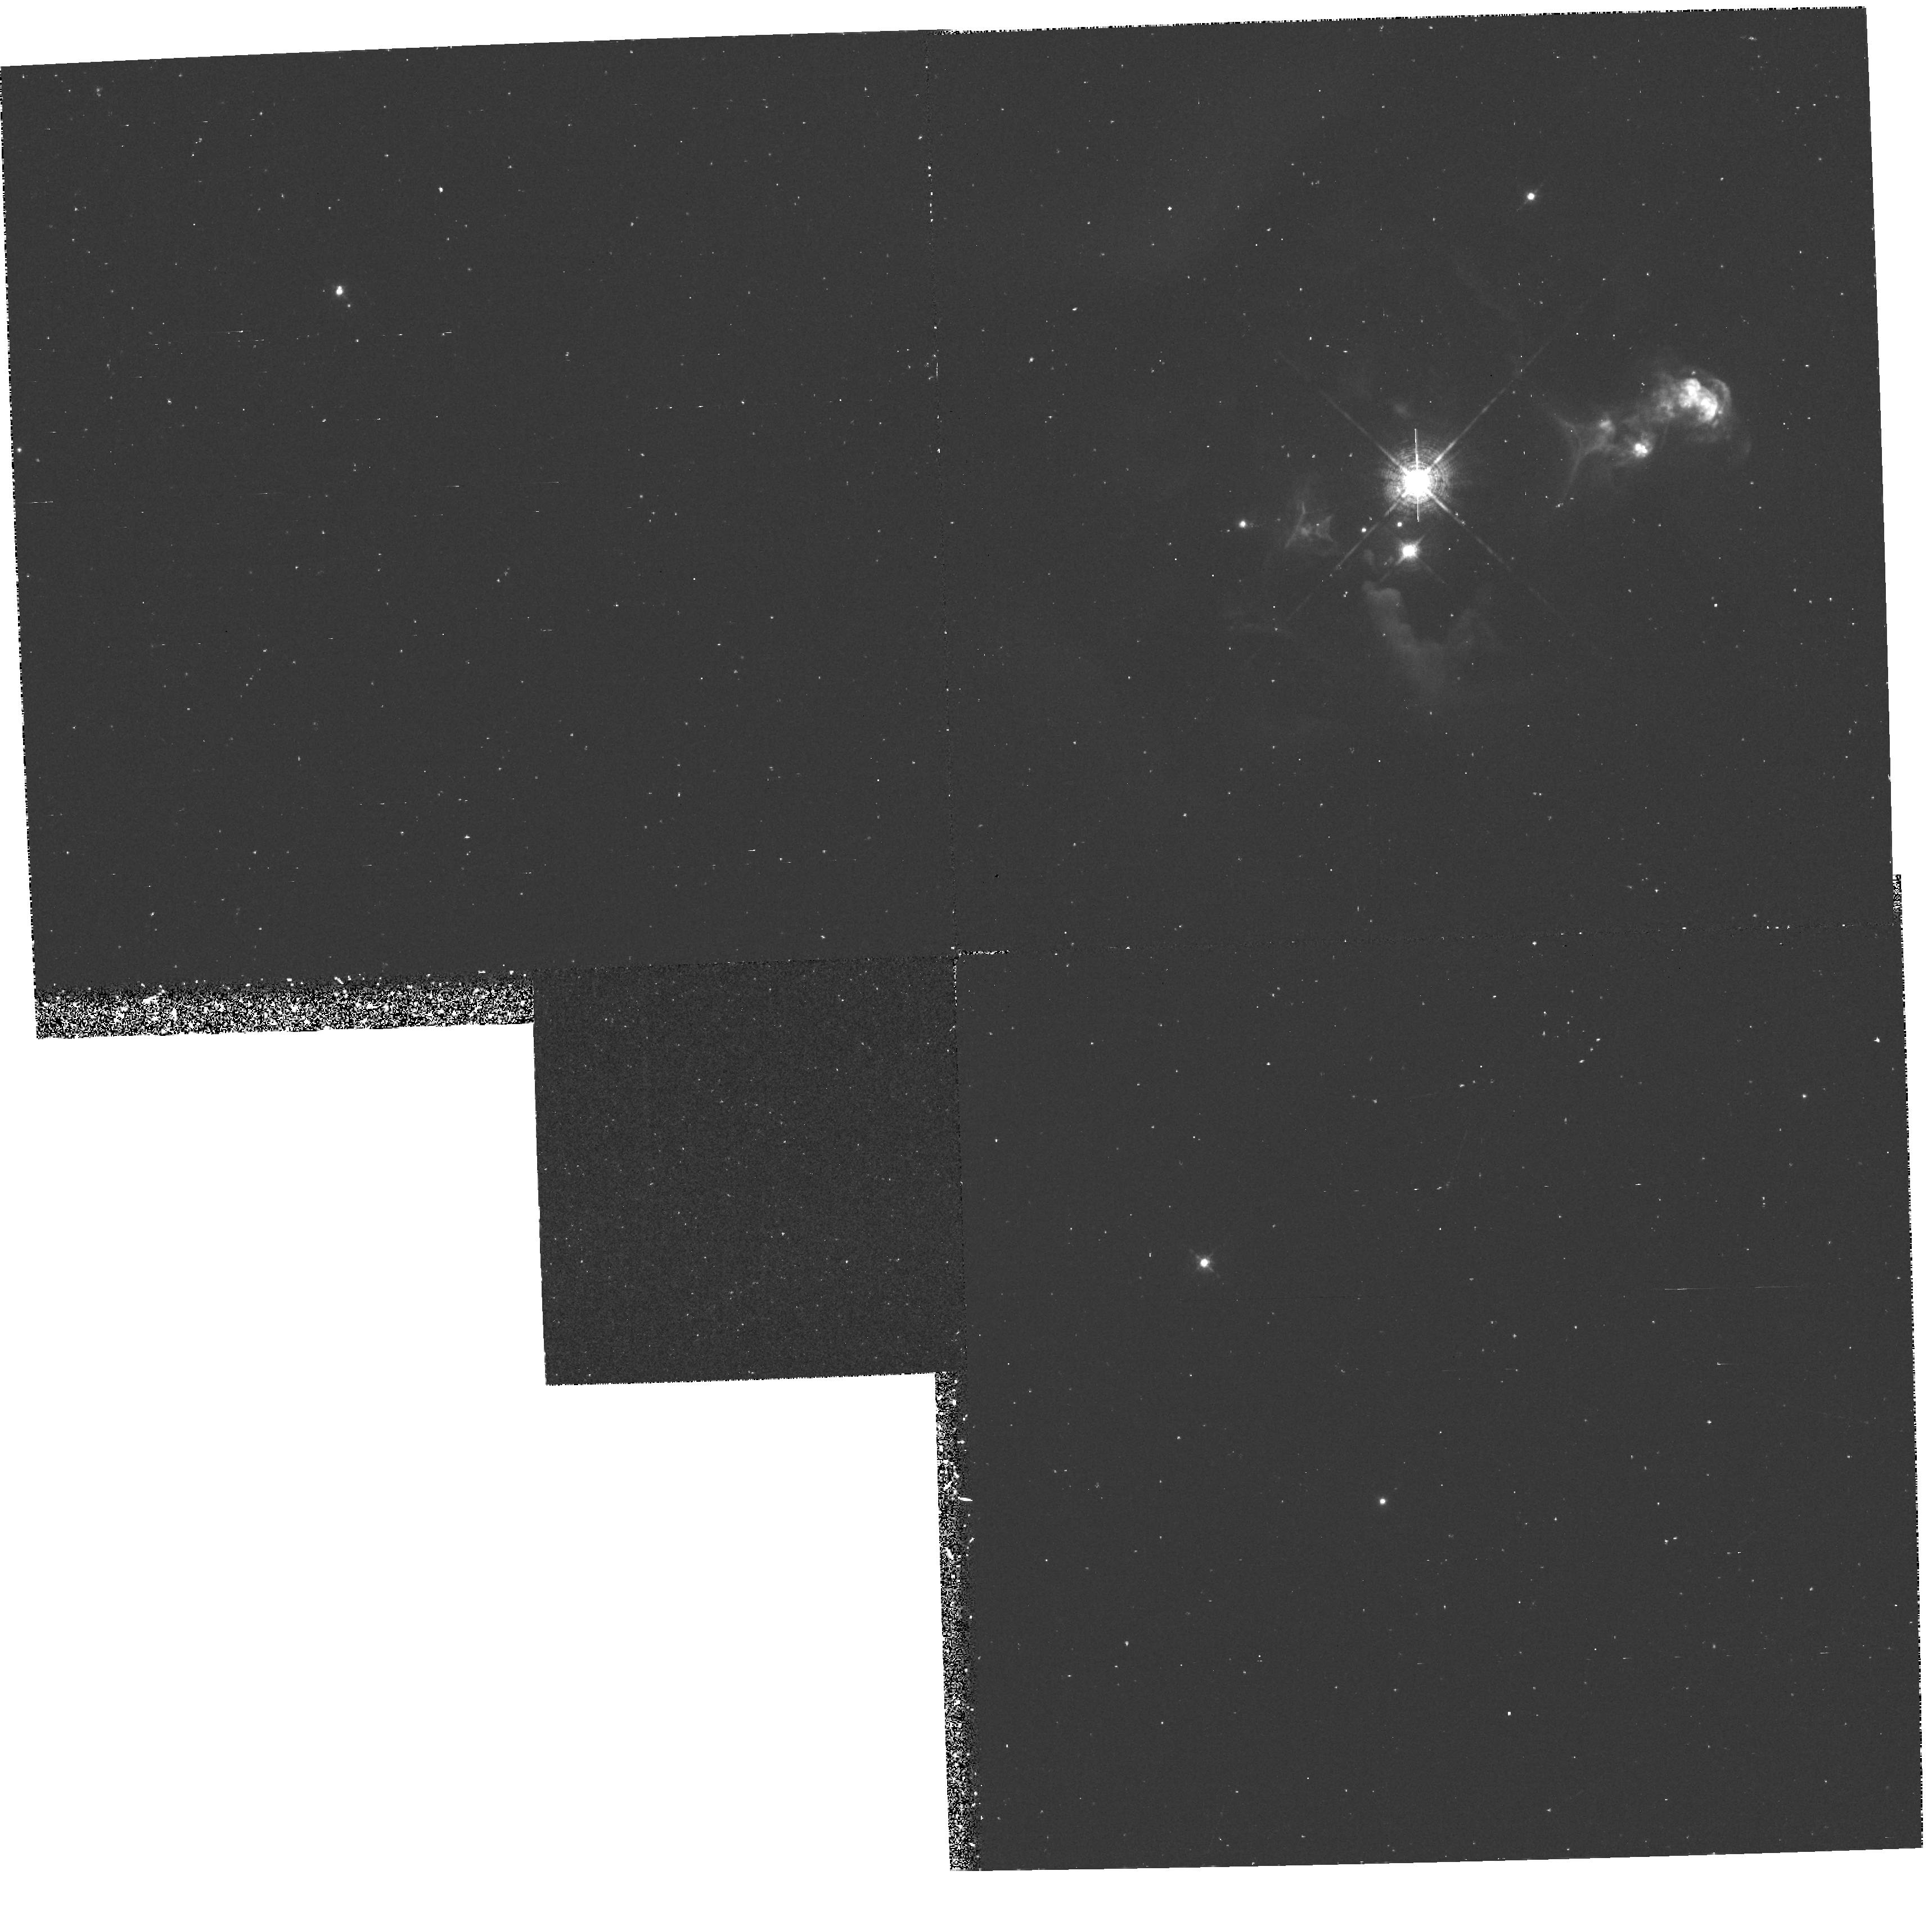
Target: HH32. Instrument: WFPC2/PC. Filter: F656N. Exposure: 1.1 h. Observation ID: hst_5367_01_wfpc2_pc_f656n_u2g701

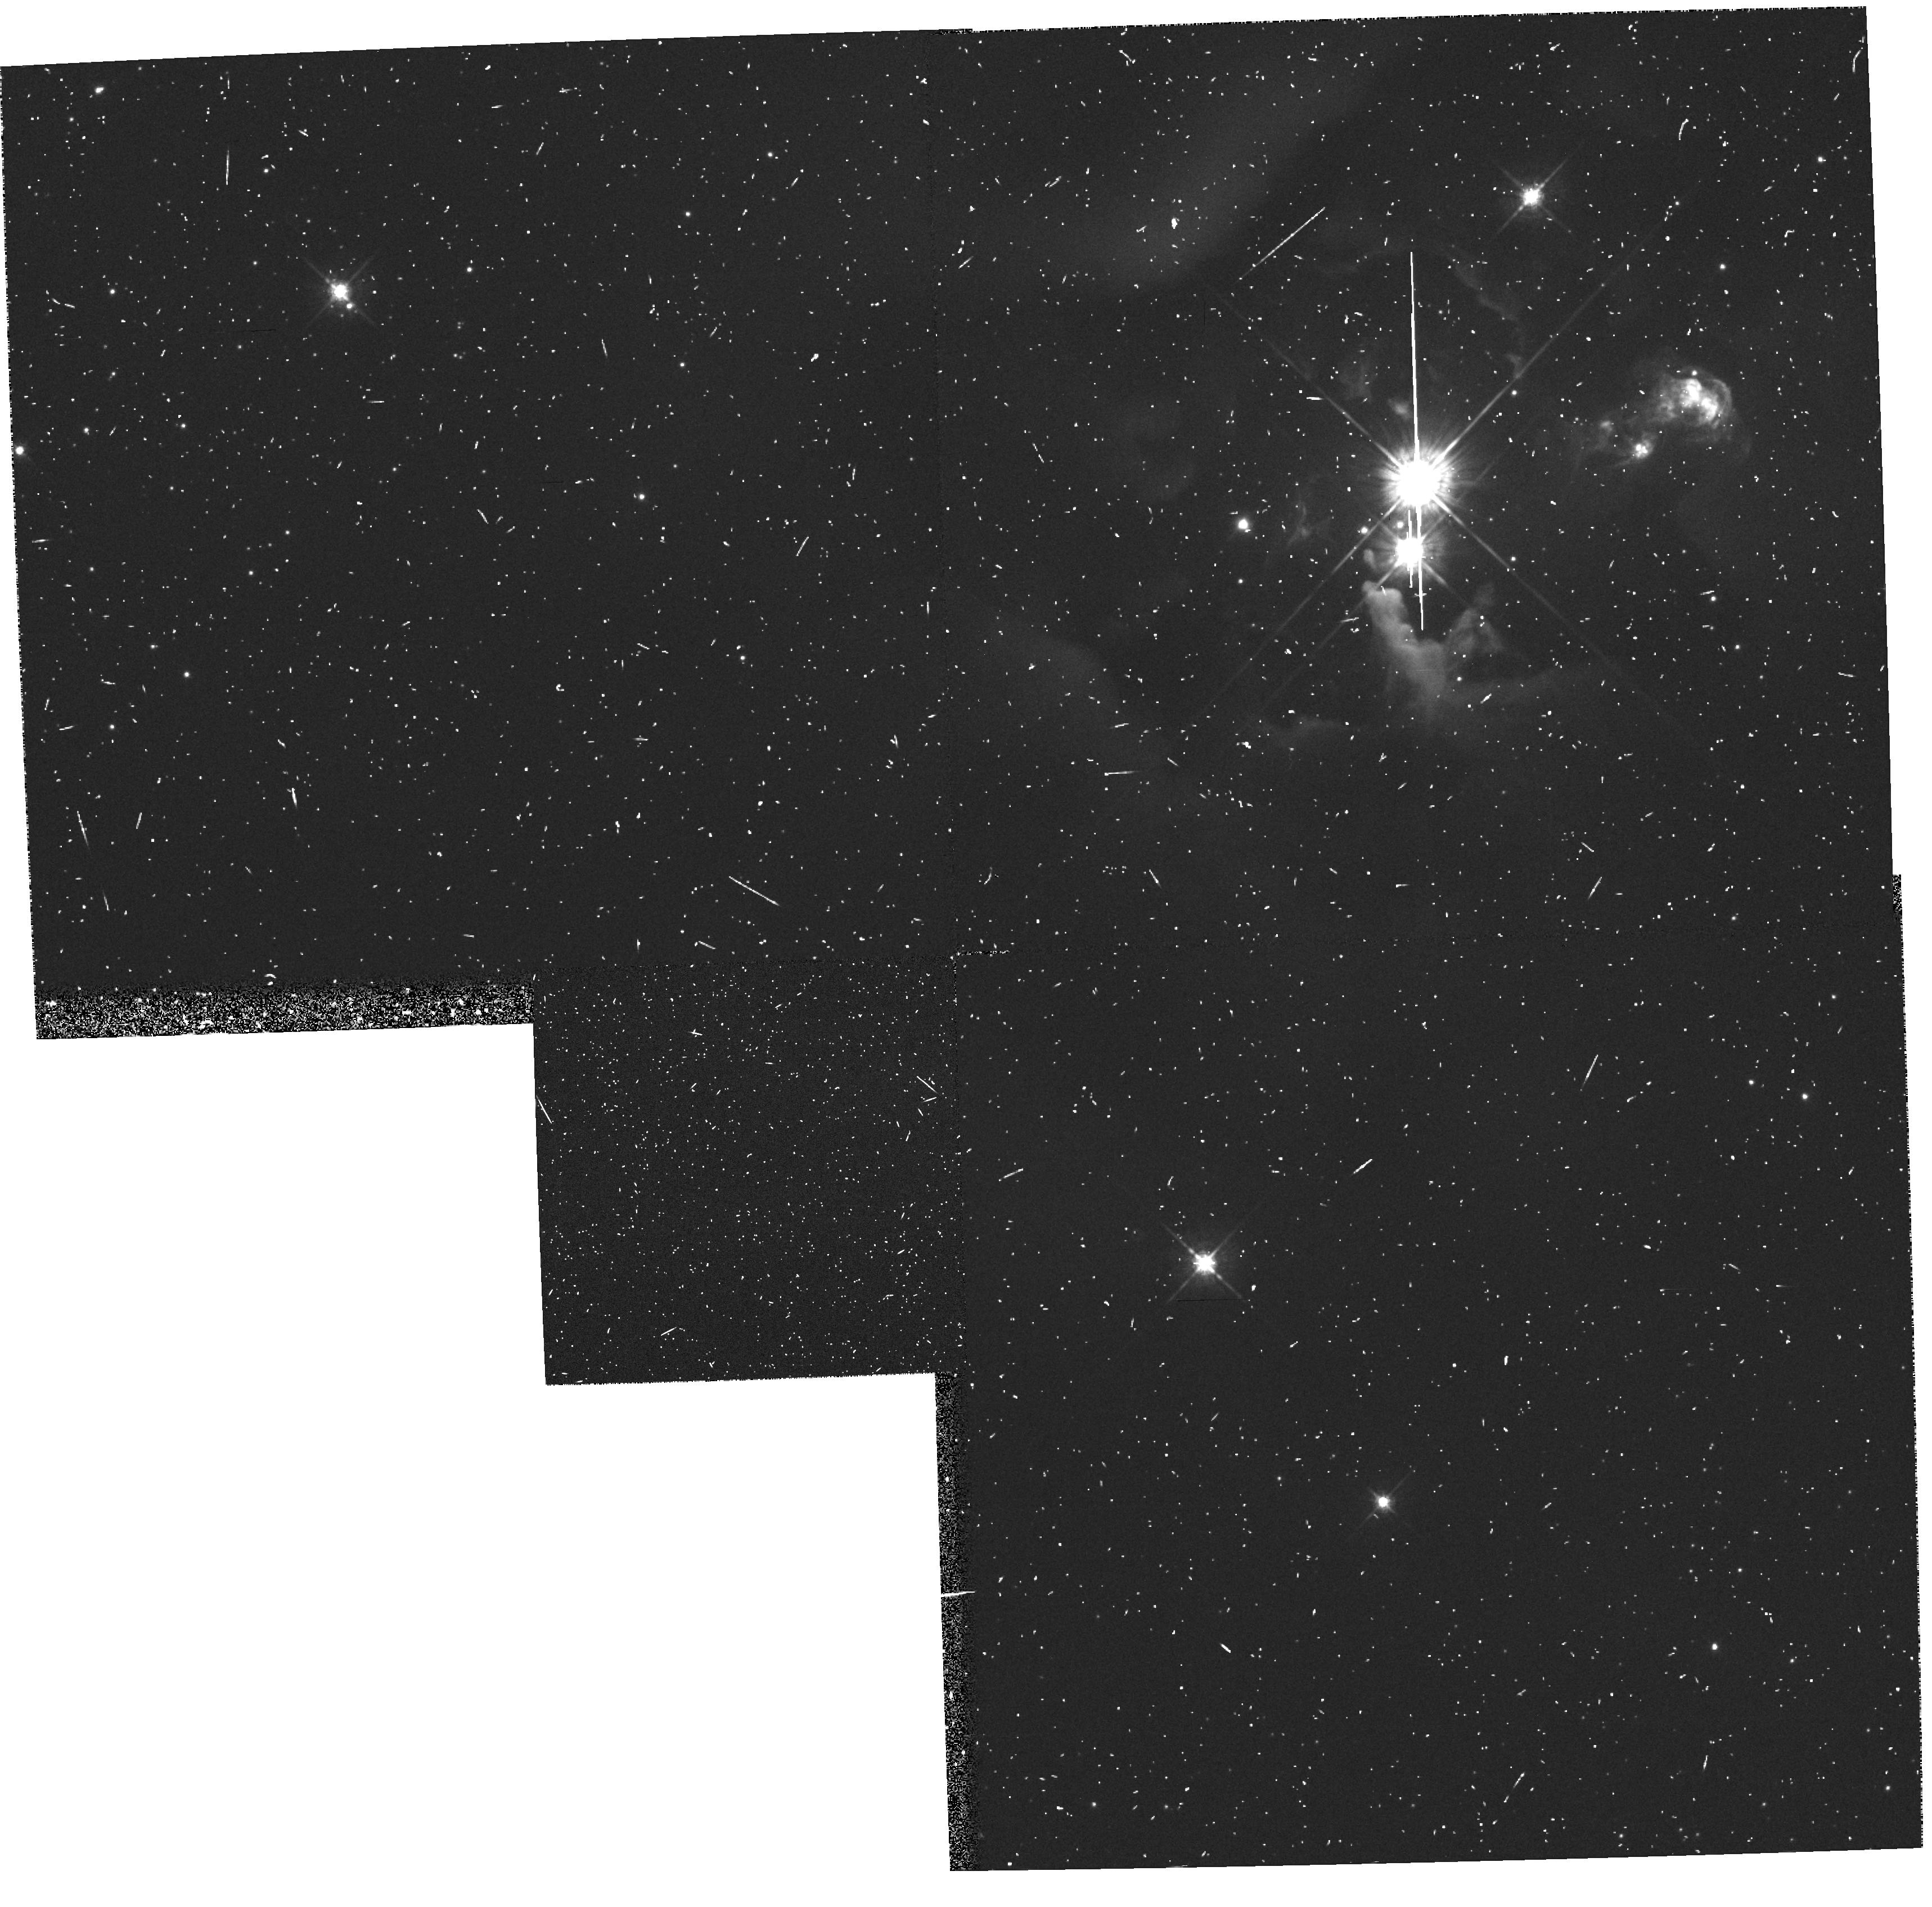
Target: HH32. Instrument: WFPC2/PC. Filter: F675W. Exposure: 13 min. Observation ID: hst_5367_01_wfpc2_pc_f675w_u2g701

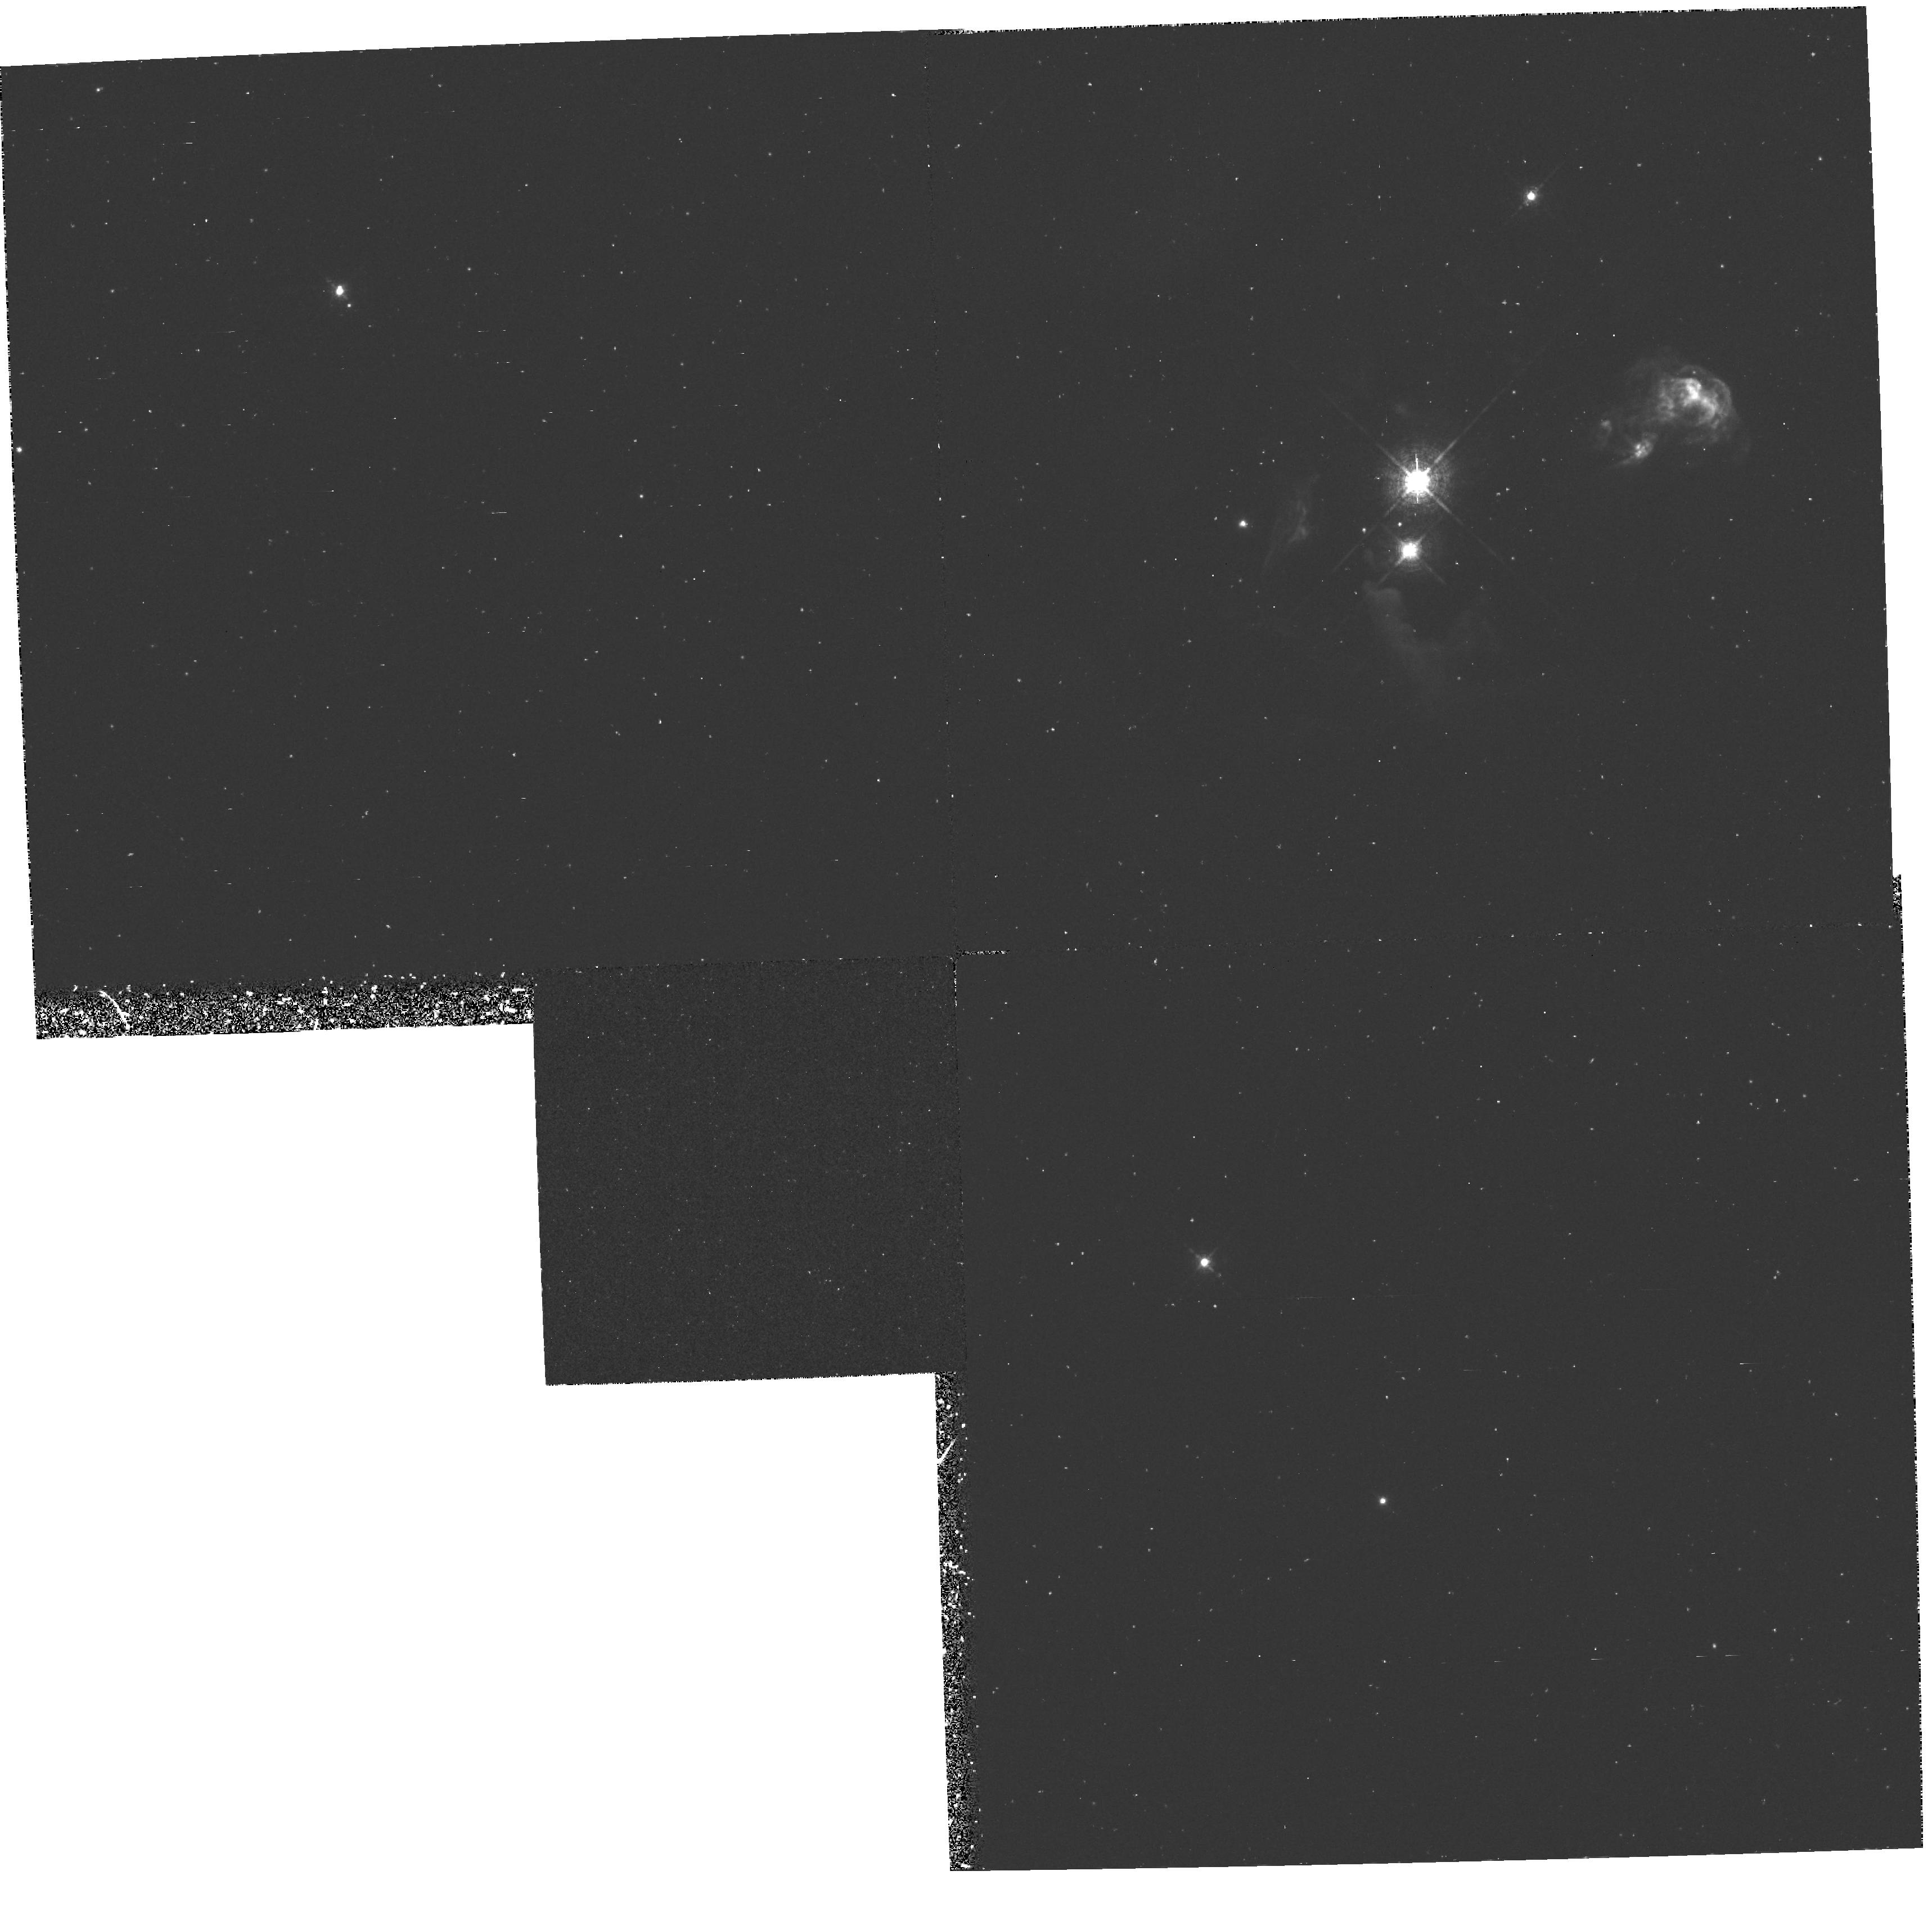
Target: HH32. Instrument: WFPC2/PC. Filter: F673N. Exposure: 1.1 h. Observation ID: hst_5367_01_wfpc2_pc_f673n_u2g701

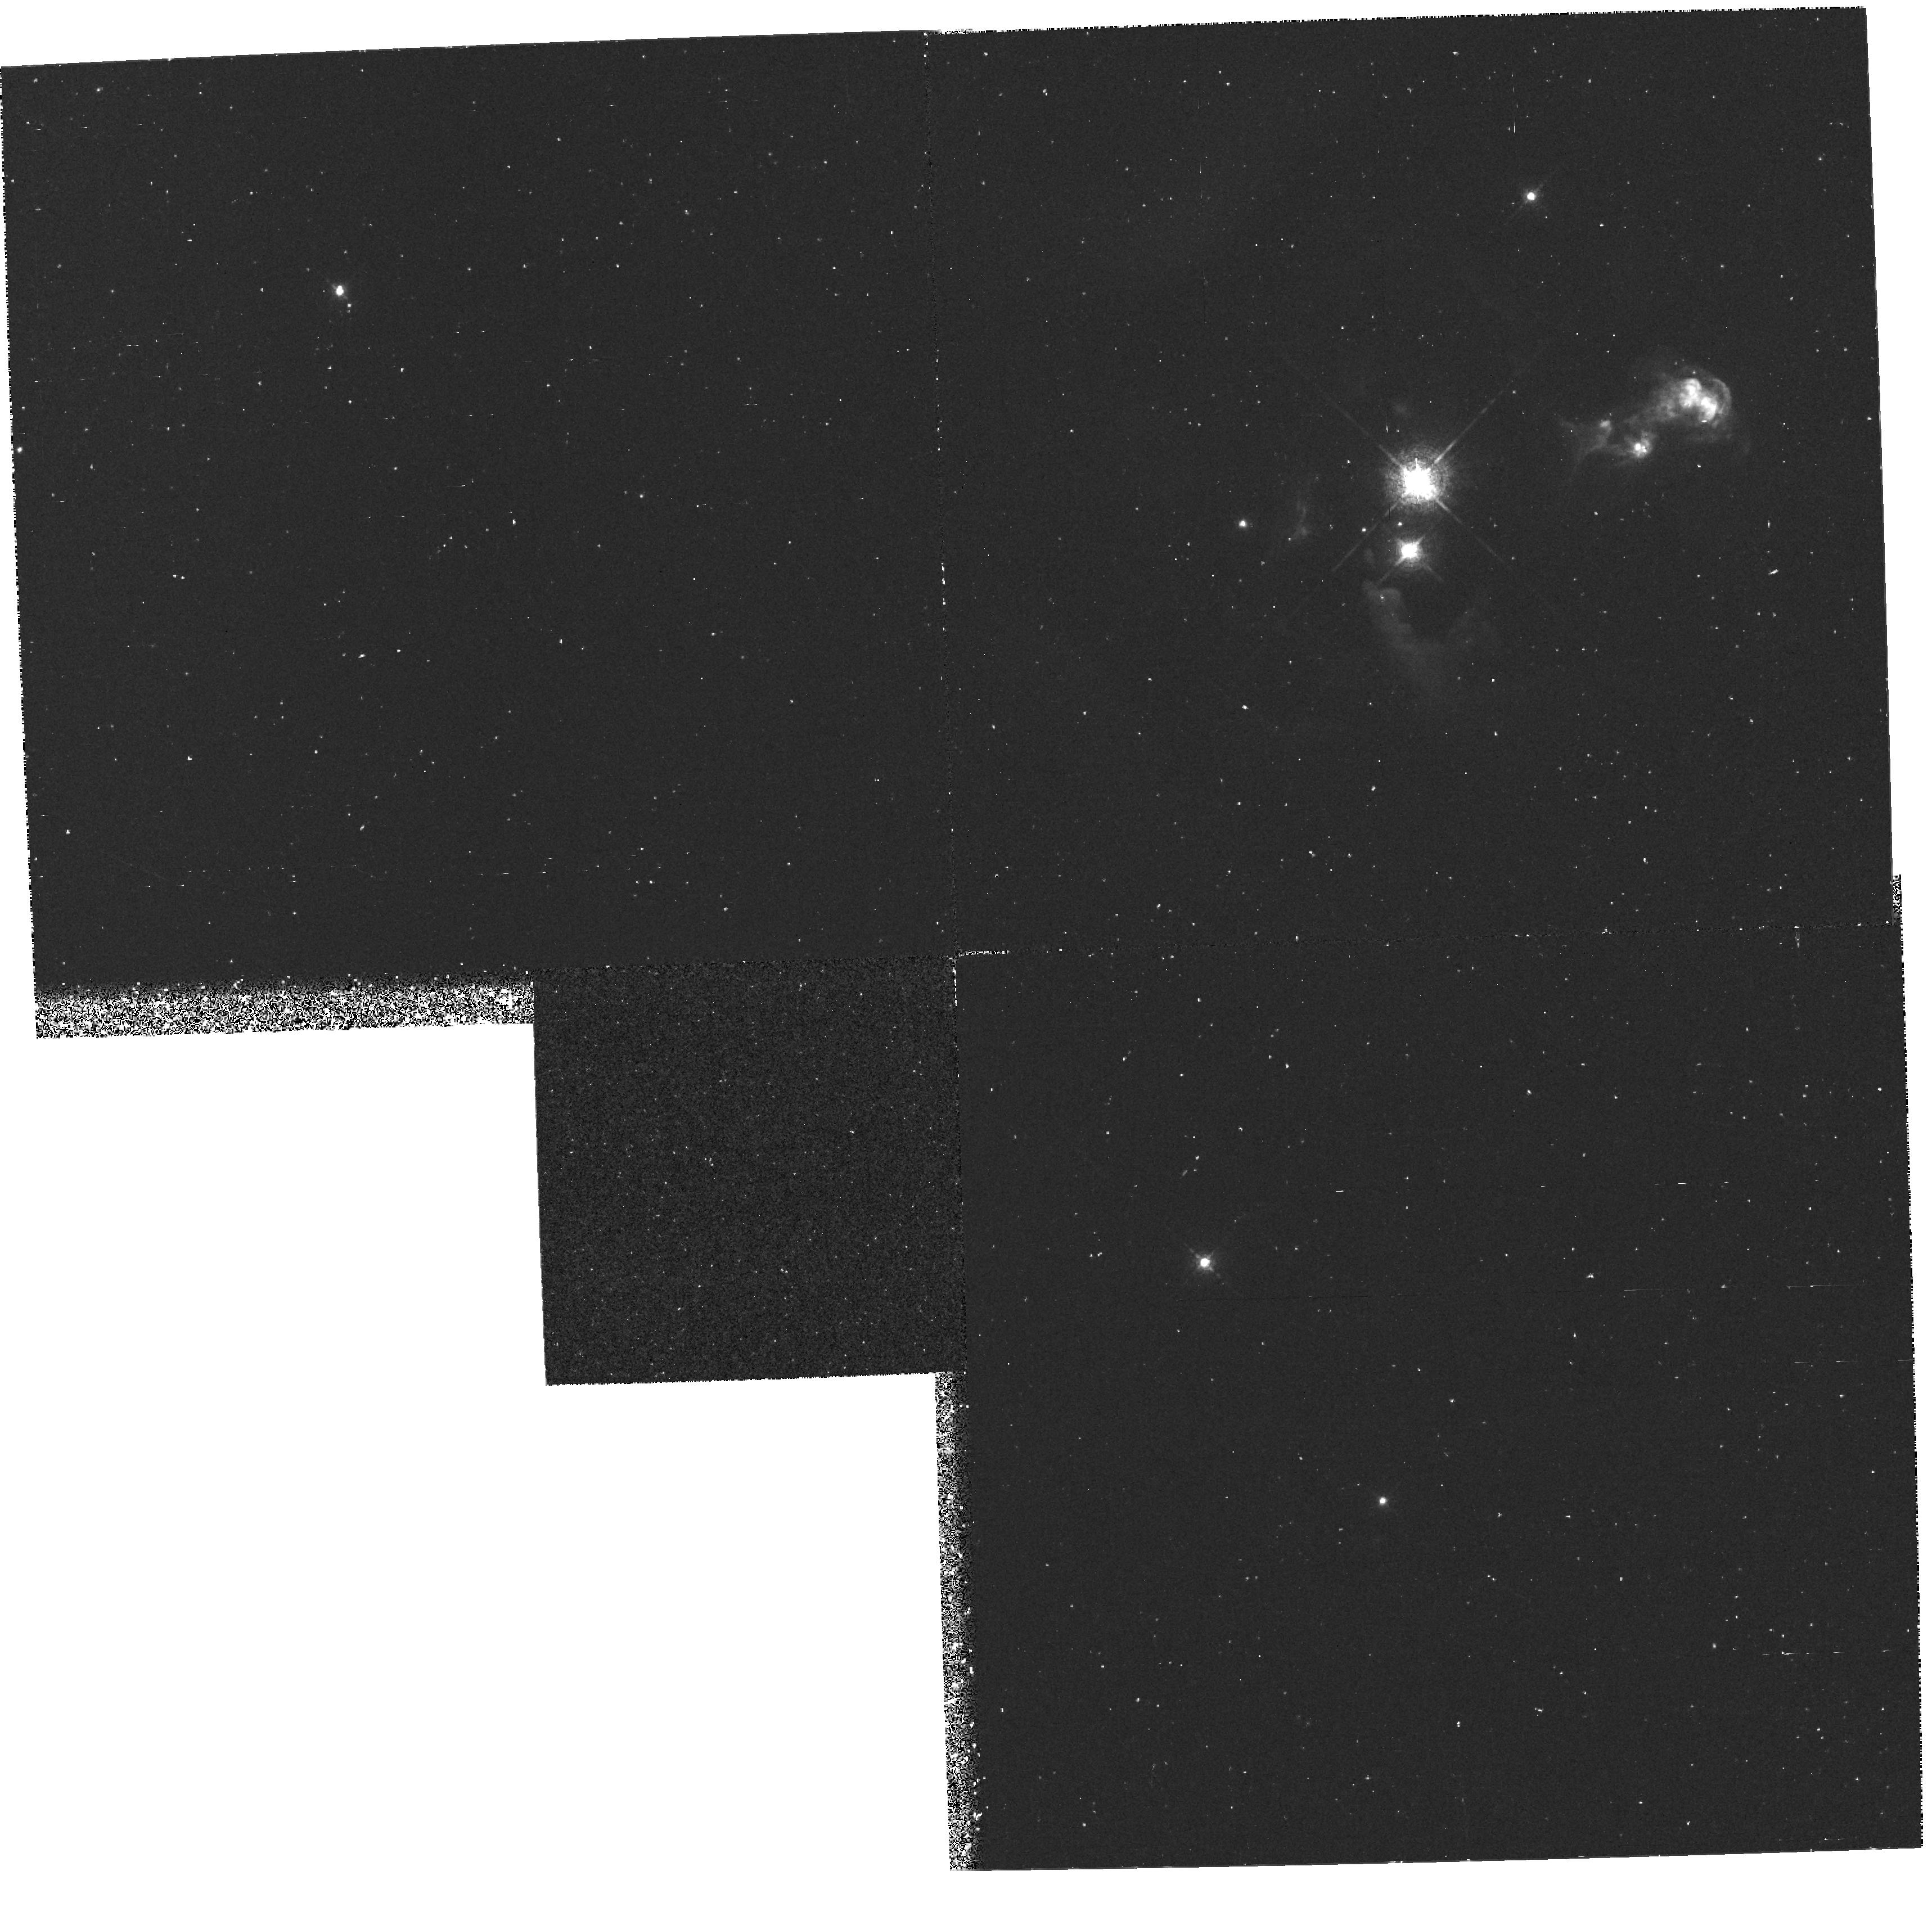
Target: HH32. Instrument: WFPC2/PC. Filter: F658N. Exposure: 1.1 h. Observation ID: hst_5367_01_wfpc2_pc_f658n_u2g701

"SUB--ARCSECOND STRUCTURE OF OPTICAL JETS AND ITS ORIGIN" (PI: Raymond, John Charles)

Direct narrow band images of the jet-like HH 32 (Herbig-Haro) object taken with the Wide Field and Planetary Camera 2 will be used to test predictions from theoretical models. We propose to take advantage of the high sensitivity and high angular resolution provided by this camera to resolve the detailed morphology of the knots along the body of the jet in emission lines of different excitation. Both the characteristics of individual knots (e.g., excitation, positions, spacings, and sizes along and across the outflow axis measured in the three emission lines) and possible trends of these characteristics as a function of distance from the source will provide a new and unique insight on the origin of the knotty structure. This will help to discriminate among a wide range of proposed theoretical possibilities, through detailed comparisons between the observational results and analytic and numerical models which we have developed in the recent past.